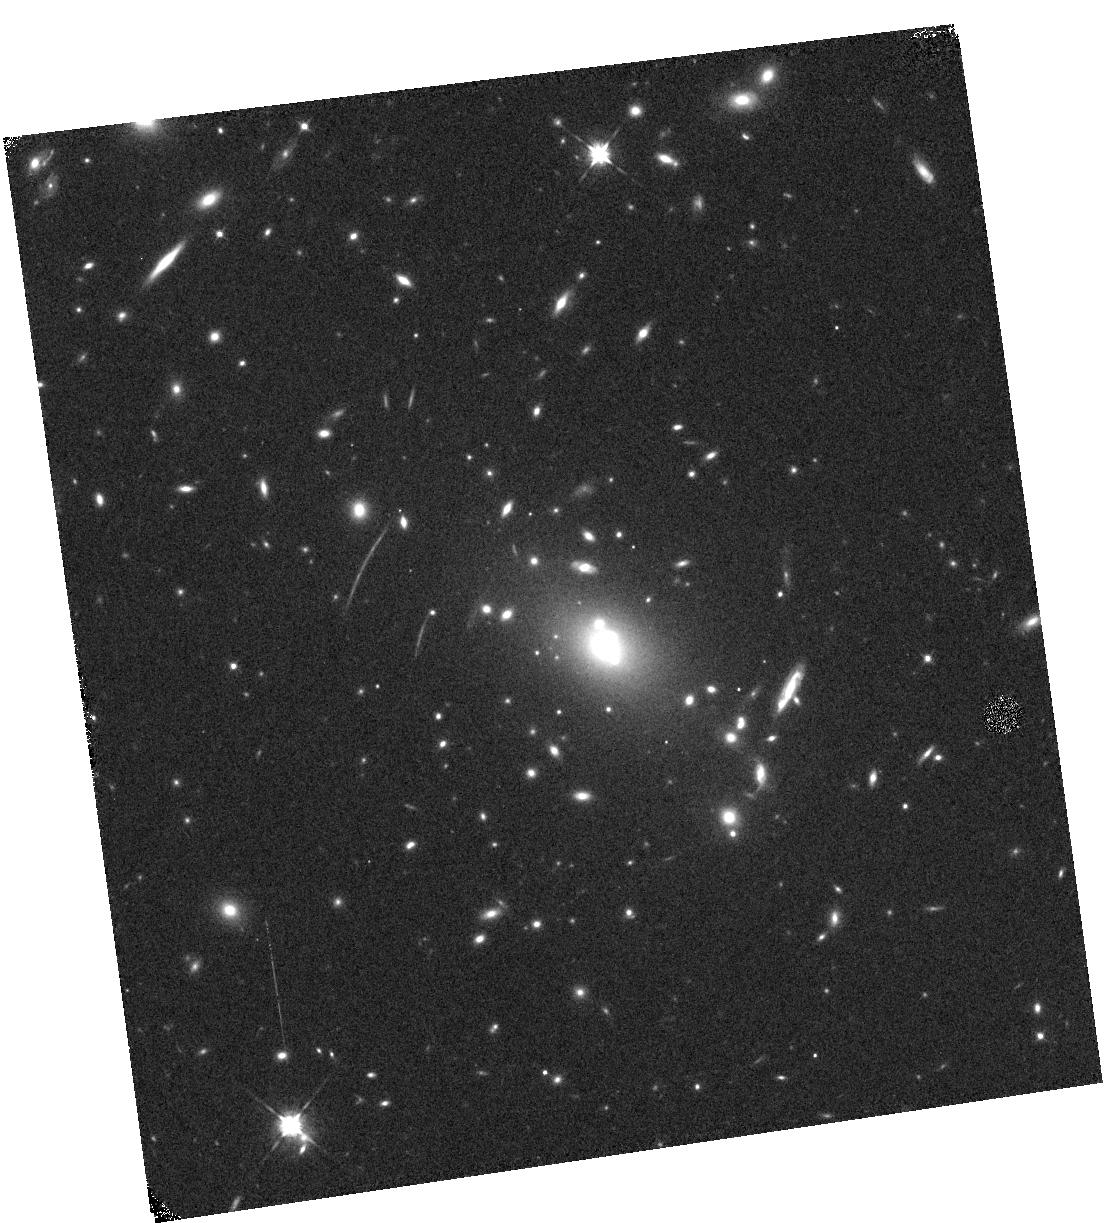
Target: RXJ2248. Instrument: WFC3/IR. Filter: F105W. Exposure: 6 min. Observation ID: hst_13459_06_wfc3_ir_f105w_ica506

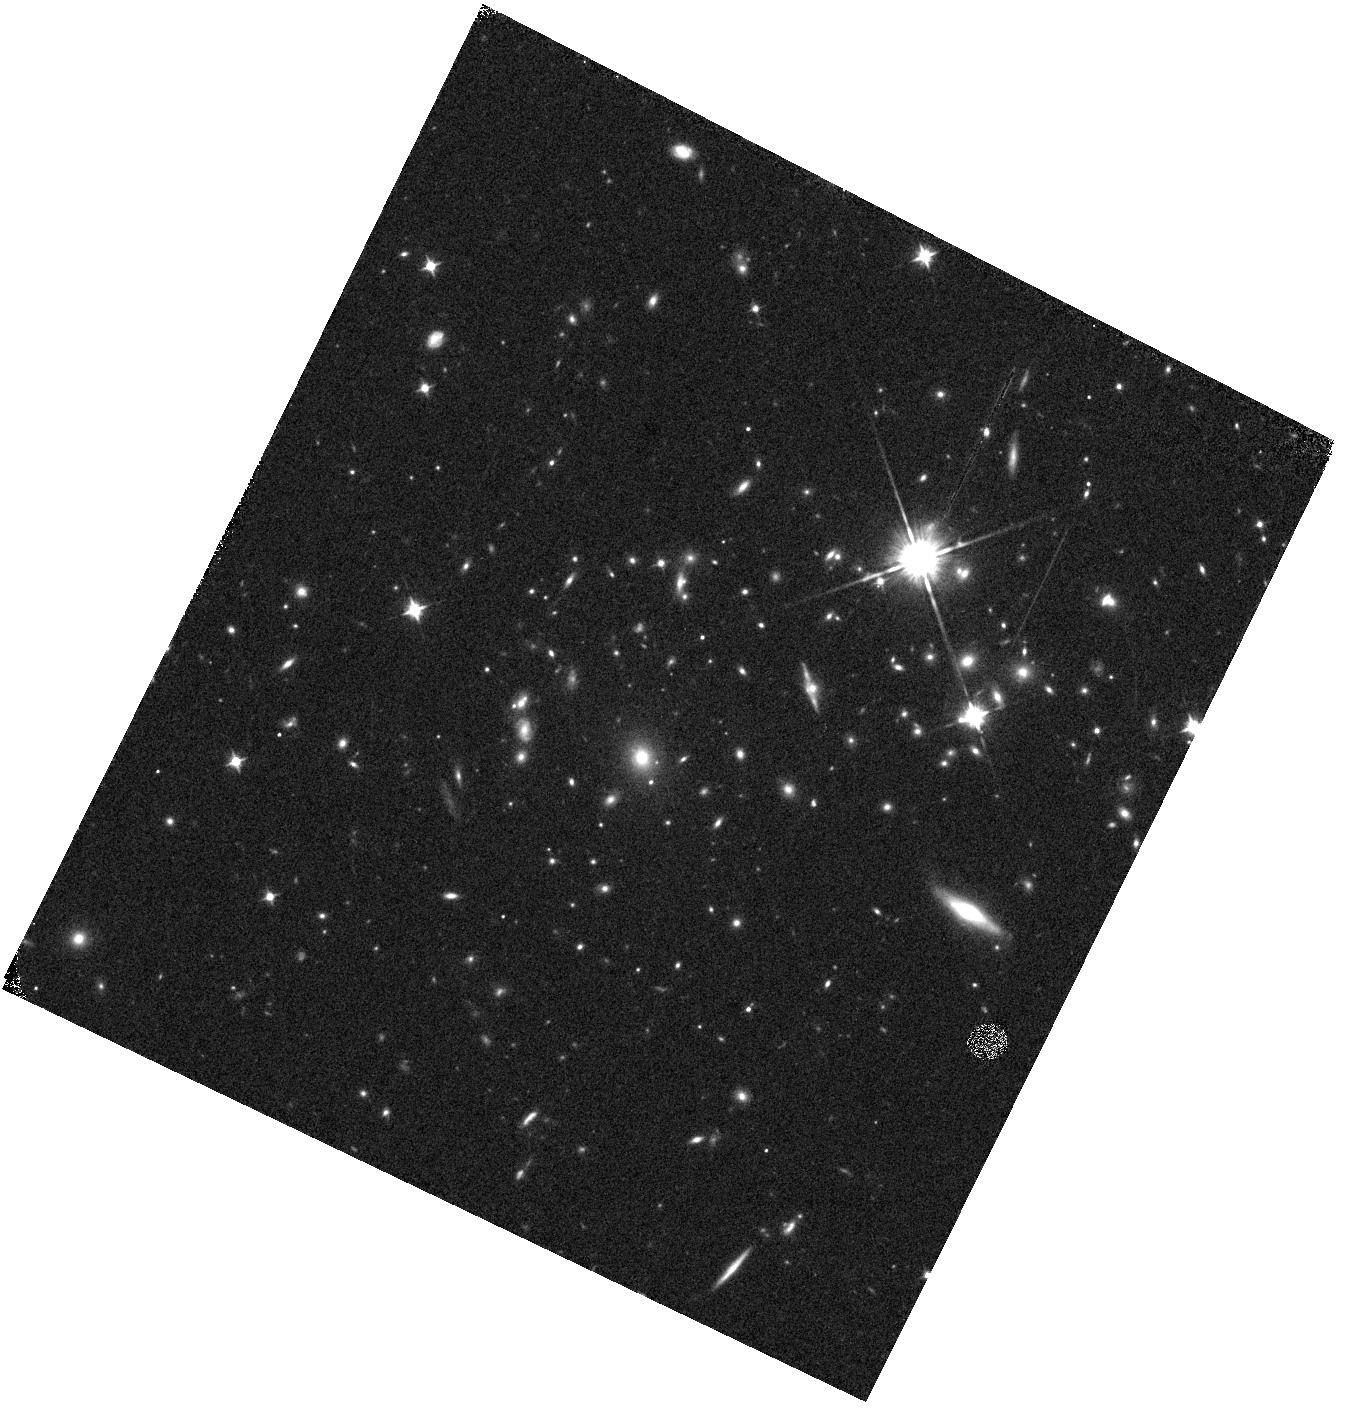
Target: MACS0744.9+3927. Instrument: WFC3/IR. Filter: F105W. Exposure: 6 min. Observation ID: hst_13459_40_wfc3_ir_f105w_ica540

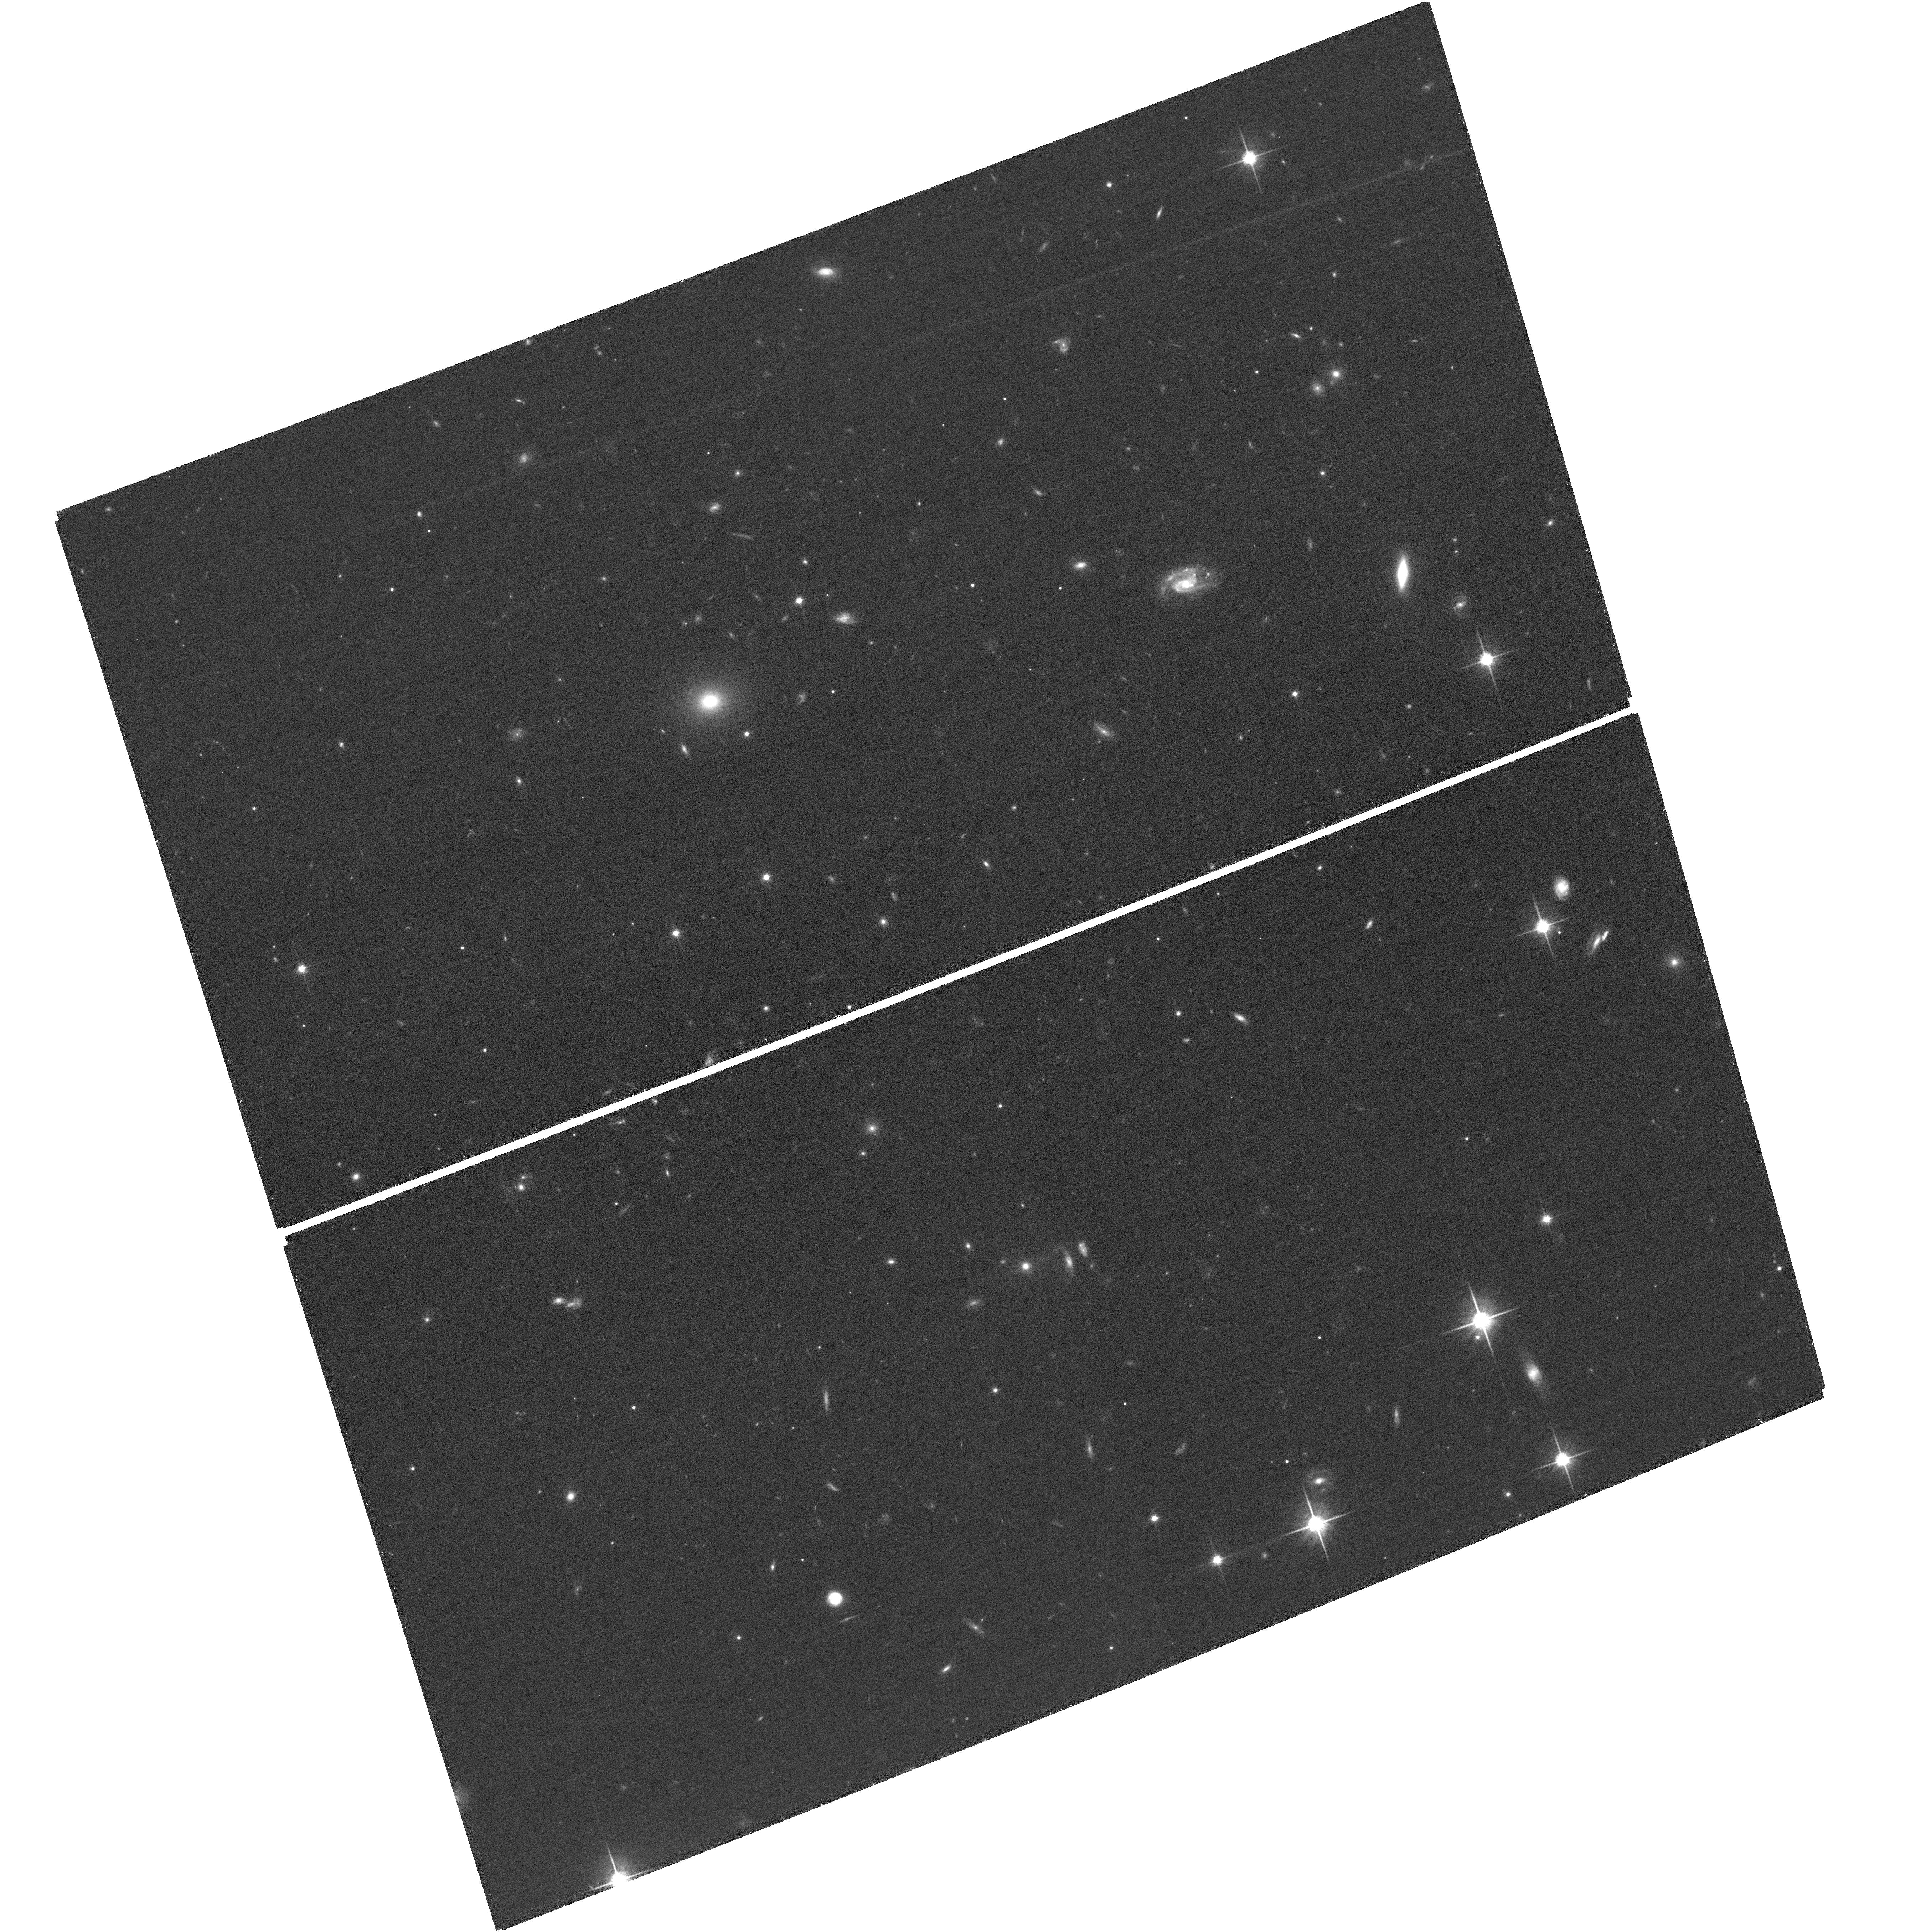
Target: field at RA 116.335°, Dec 39.498°. Instrument: ACS/WFC. Filter: F814W. Exposure: 24 min. Observation ID: hst_13459_40_acs_wfc_f814w_jca540

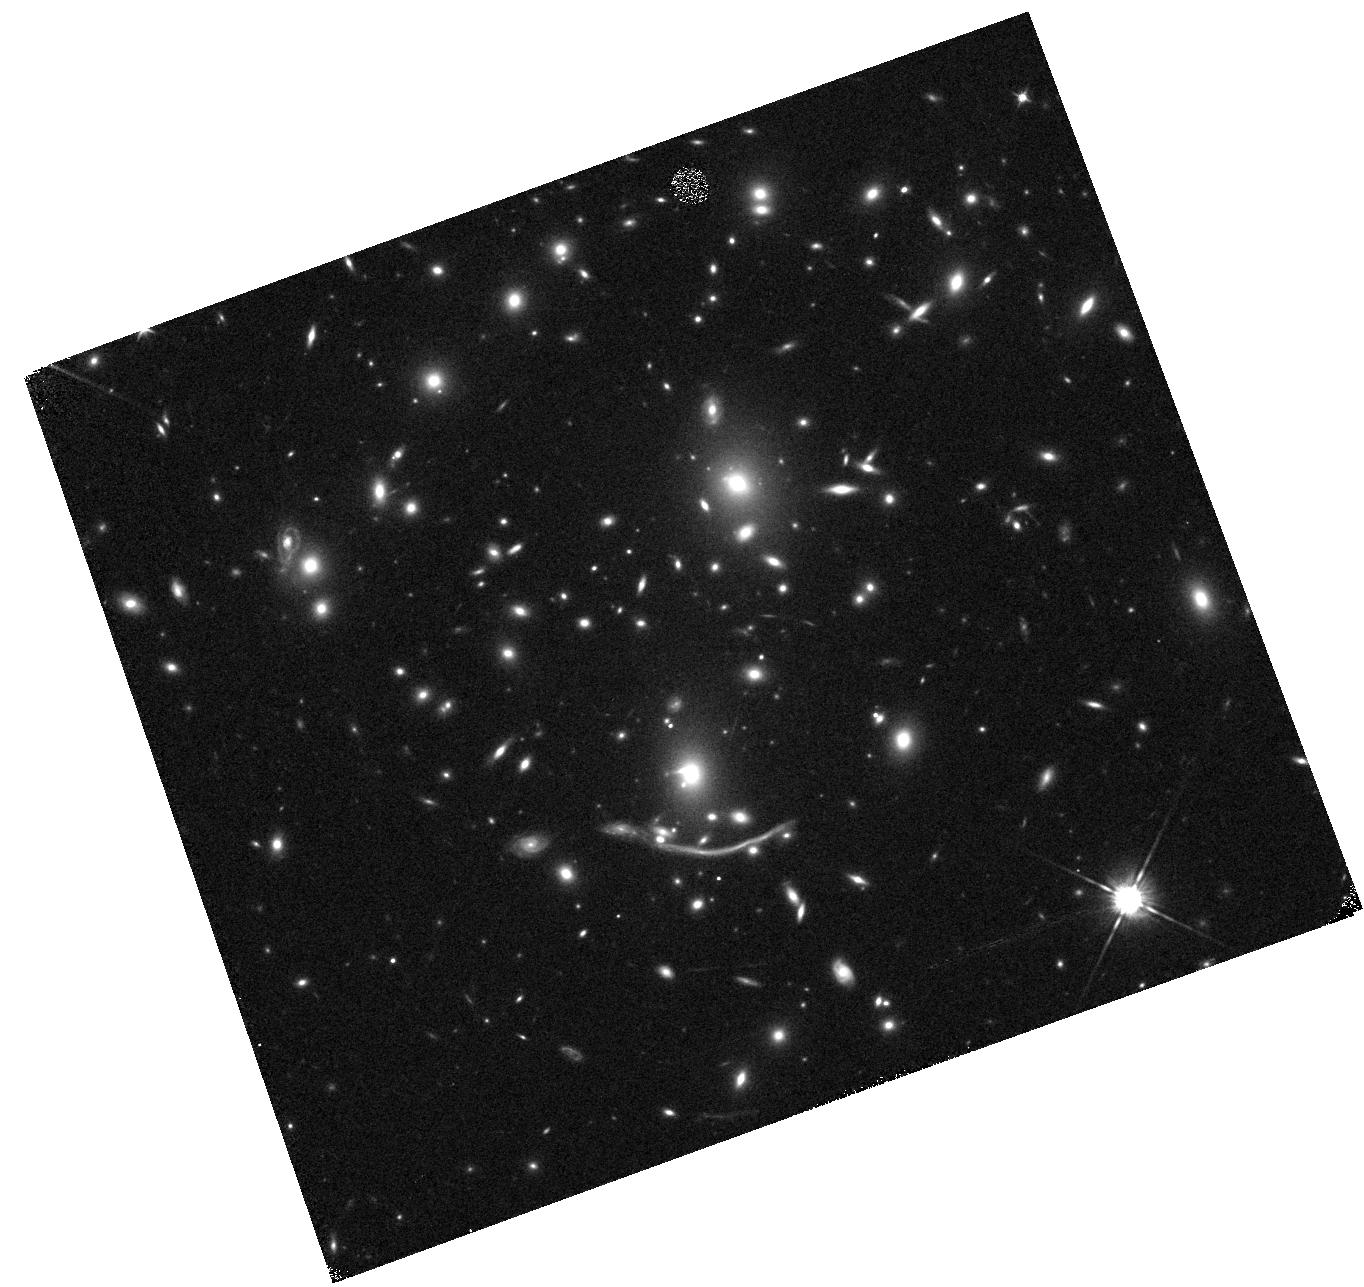
Target: A370-ROT. Instrument: WFC3/IR. Filter: F105W. Exposure: 6 min. Observation ID: hst_13459_12_wfc3_ir_f105w_ica512

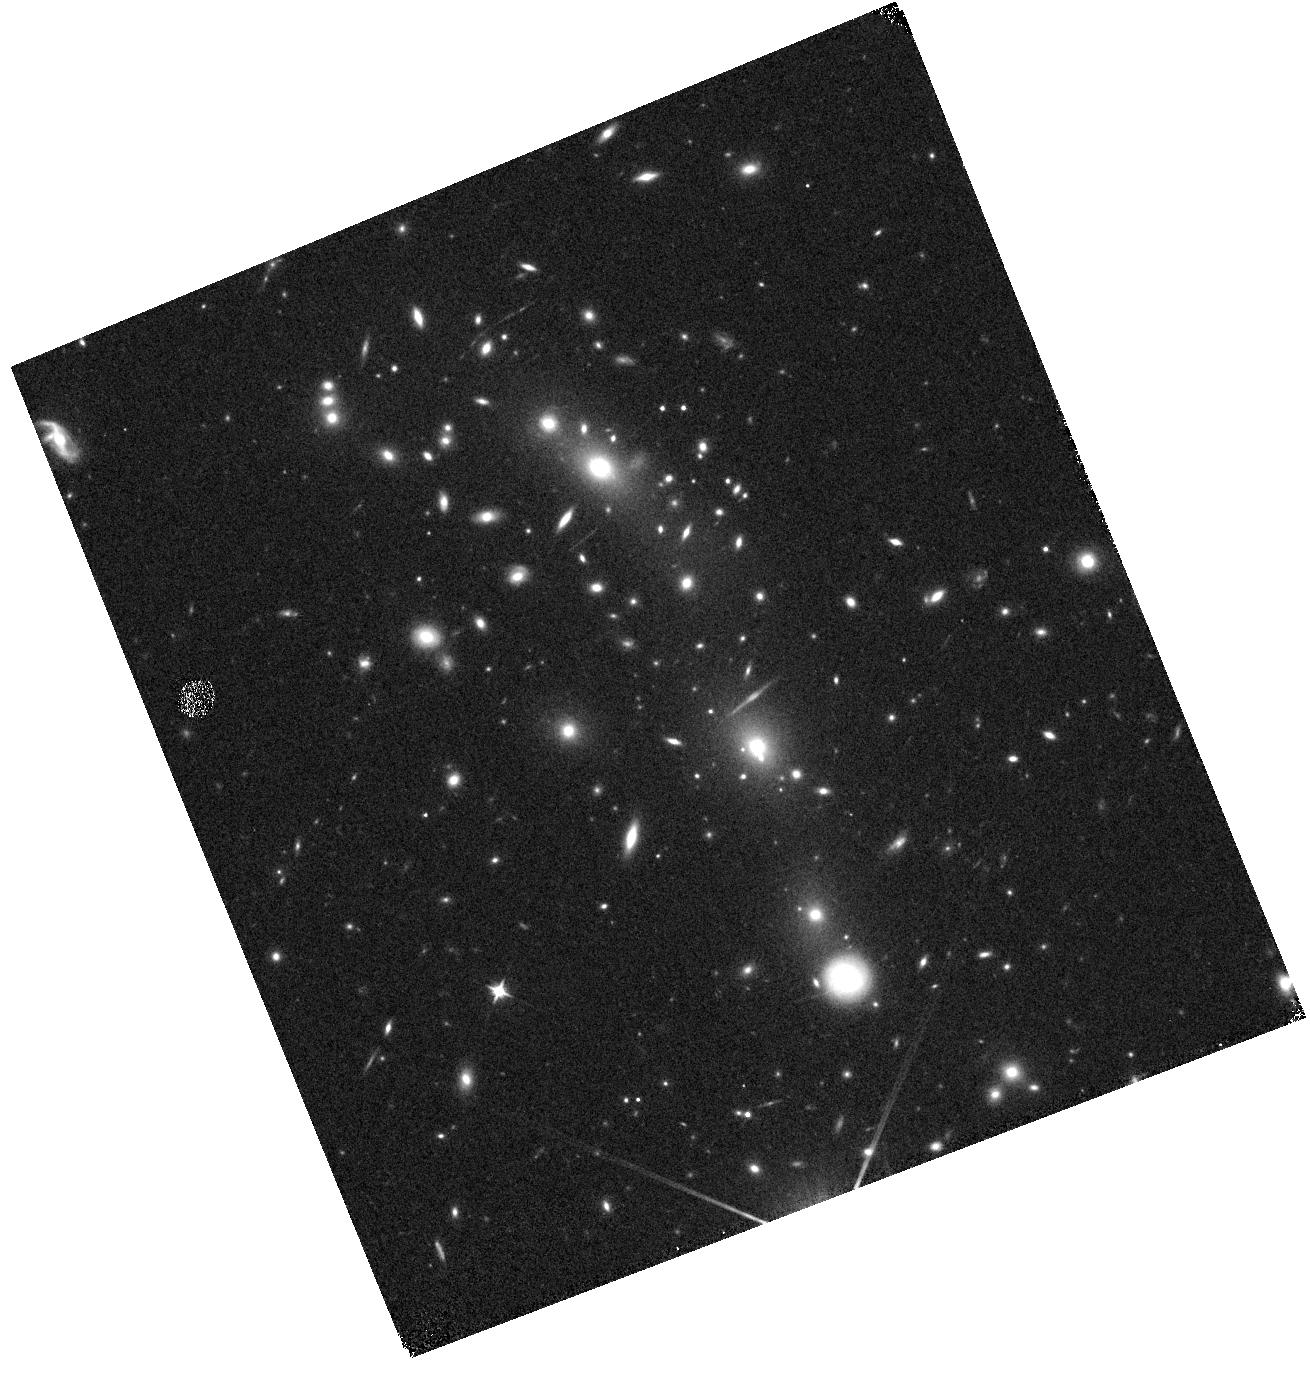
Target: MACS0416.1-2403. Instrument: WFC3/IR. Filter: F105W. Exposure: 6 min. Observation ID: hst_13459_14_wfc3_ir_f105w_ica514

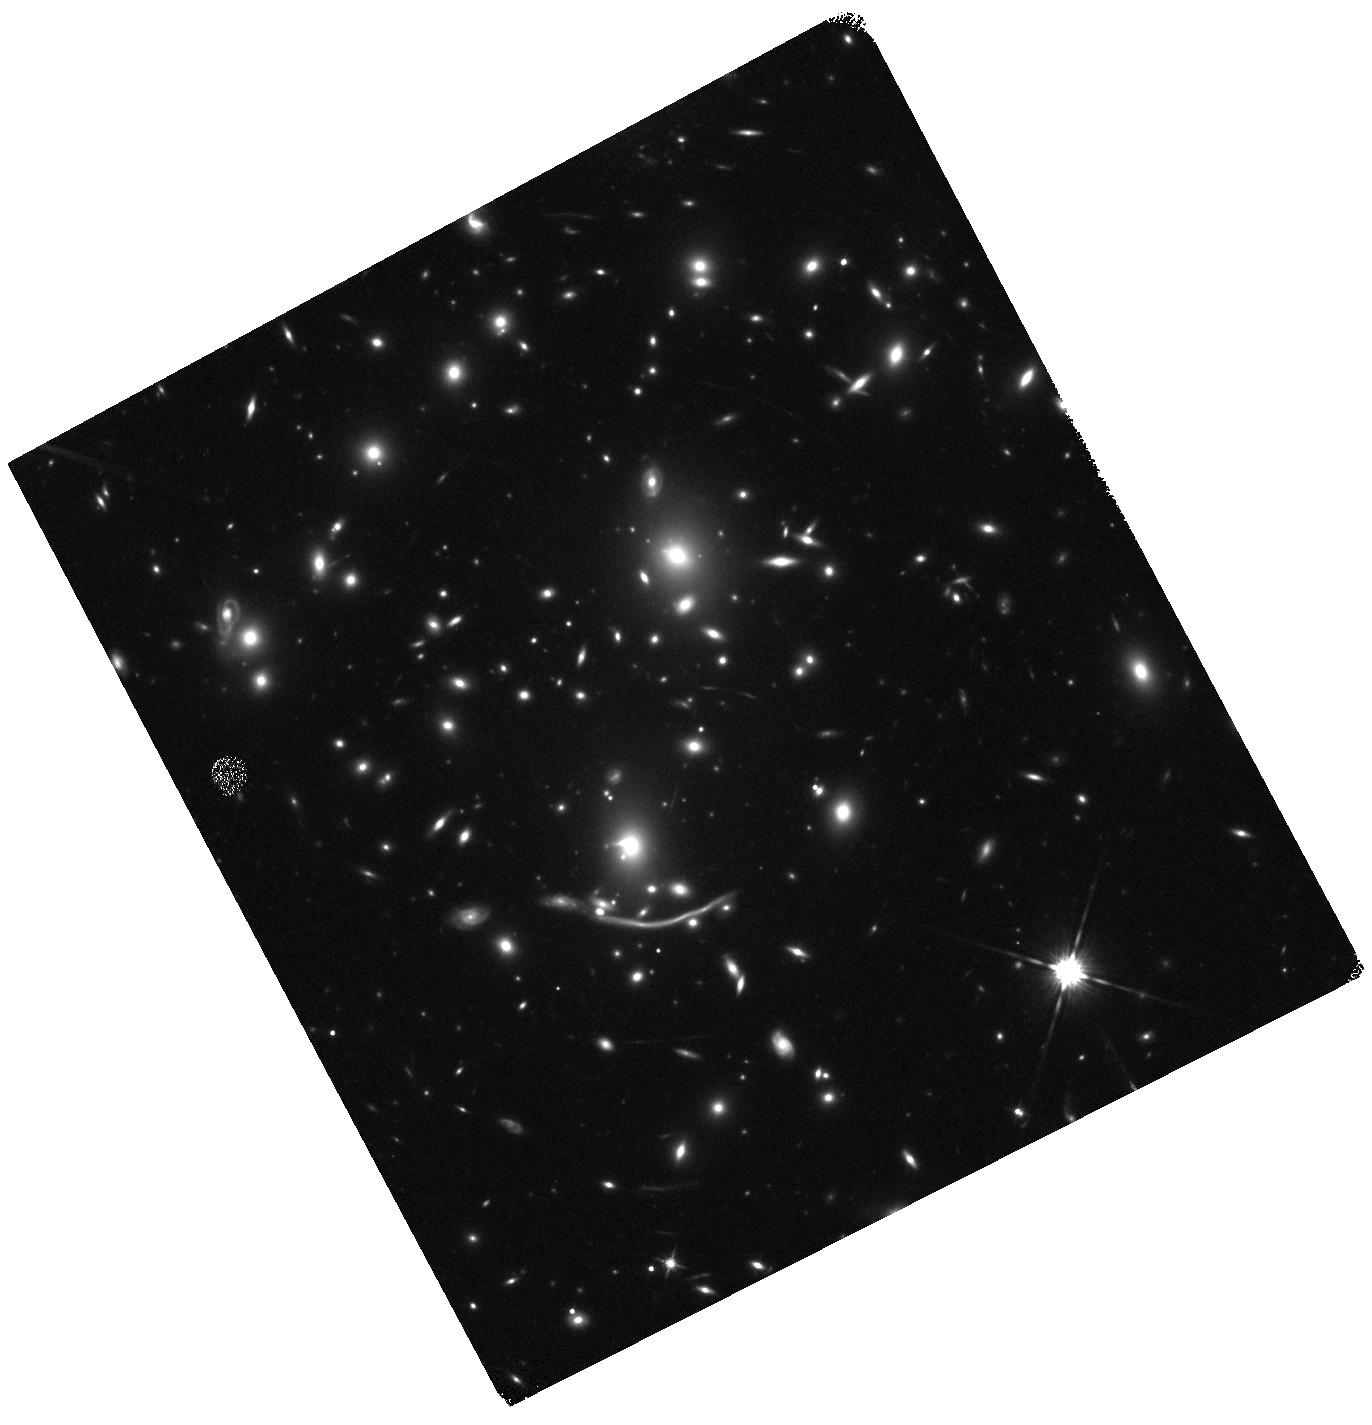
Target: A370. Instrument: WFC3/IR. Filter: F140W. Exposure: 14 min. Observation ID: hst_13459_10_wfc3_ir_f140w_ica510

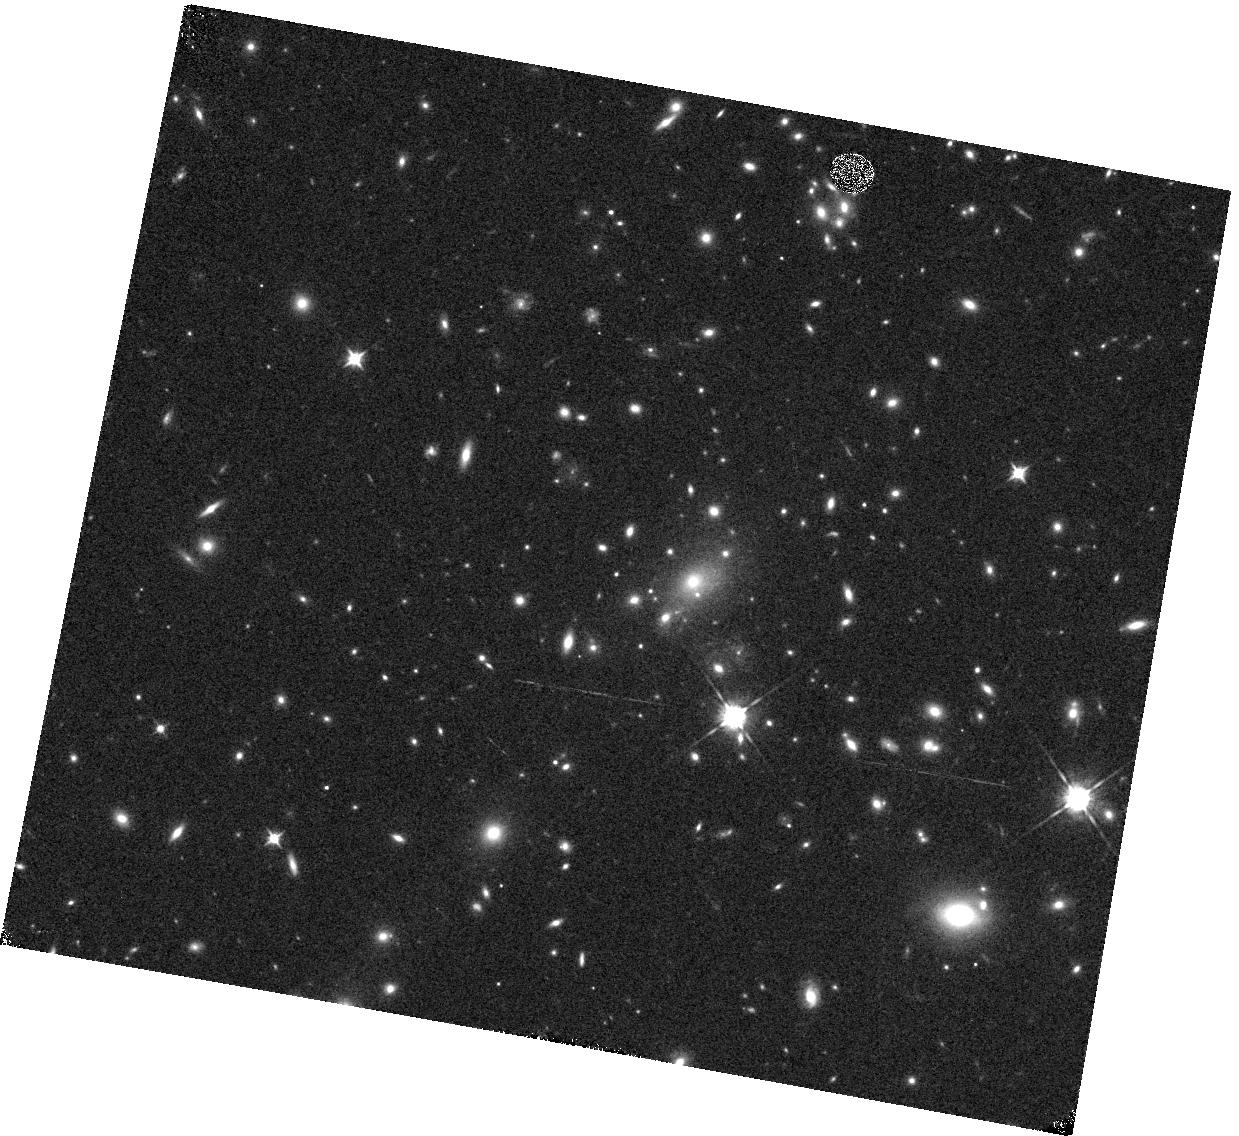
Target: MACS1149.6+2223. Instrument: WFC3/IR. Filter: F105W. Exposure: 7 min. Observation ID: hst_13459_44_wfc3_ir_f105w_ica544

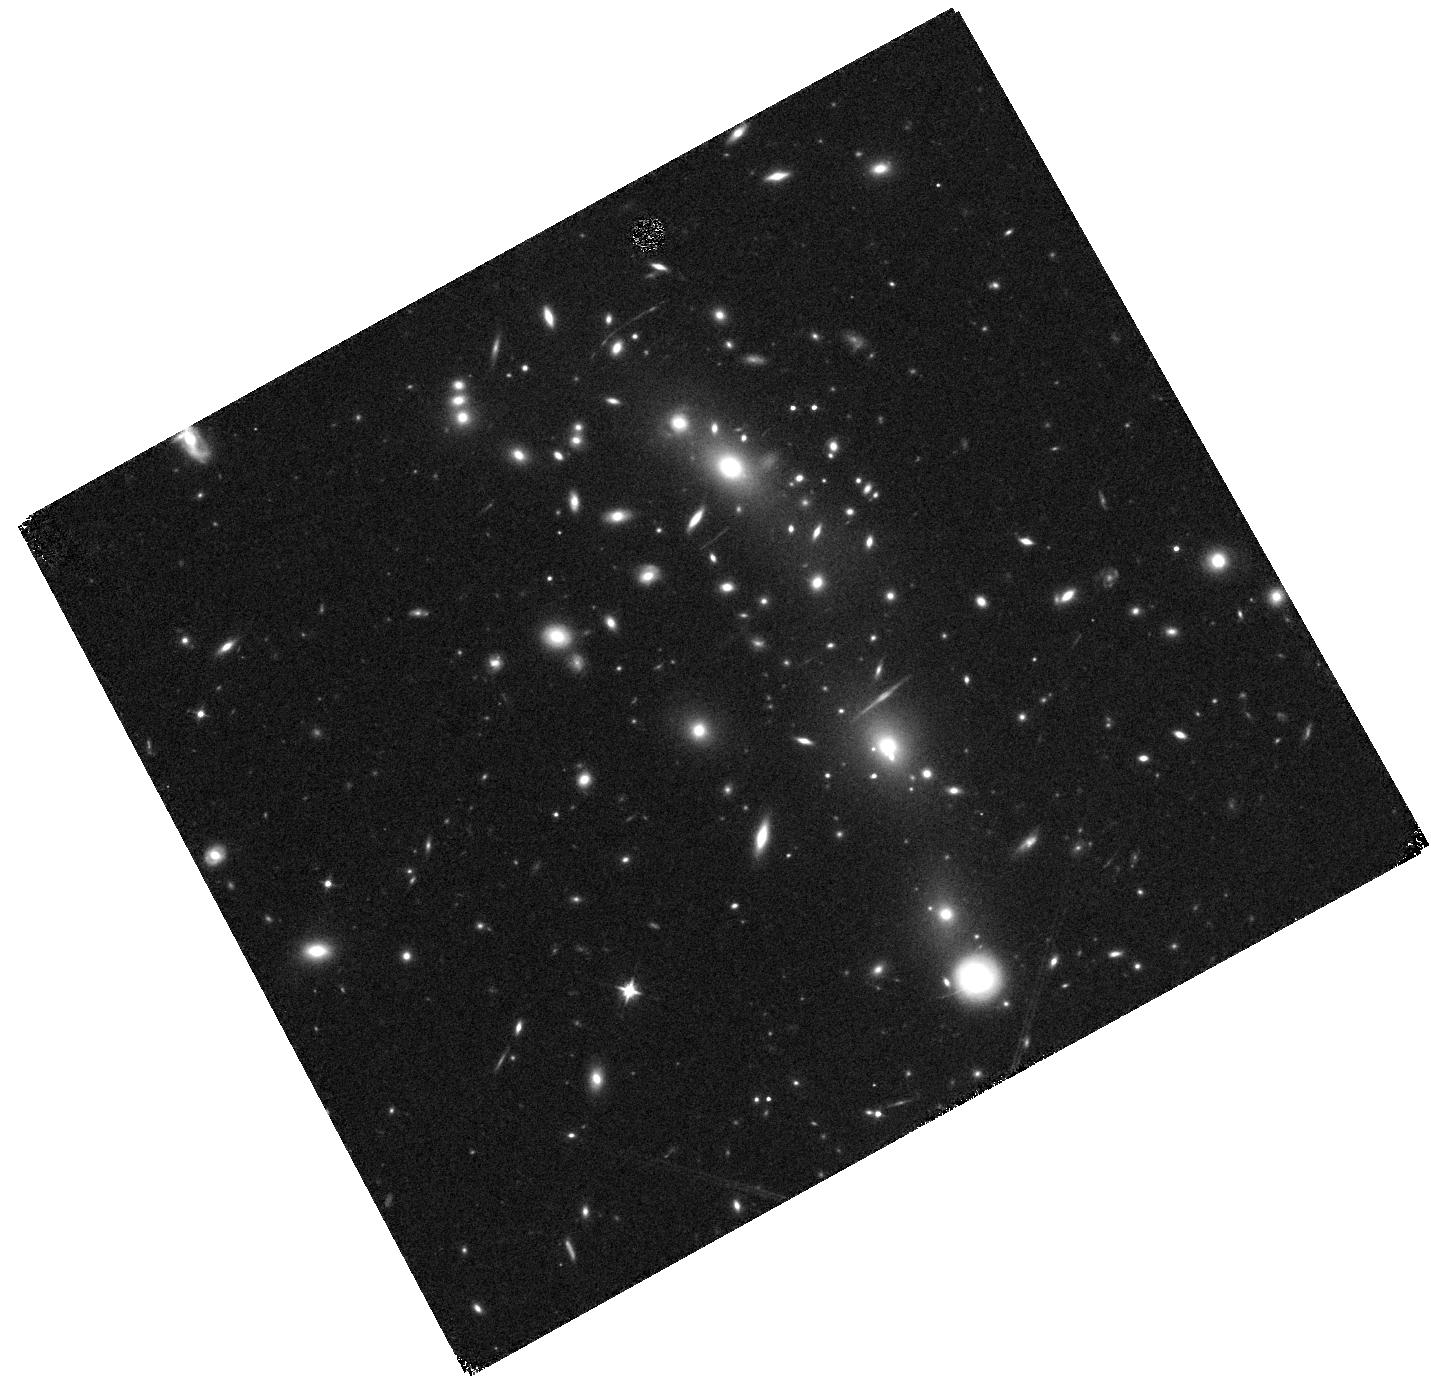
Target: MACS0416.1-2403-ROT. Instrument: WFC3/IR. Filter: F105W. Exposure: 12 min. Observation ID: hst_13459_15_wfc3_ir_f105w_ica515

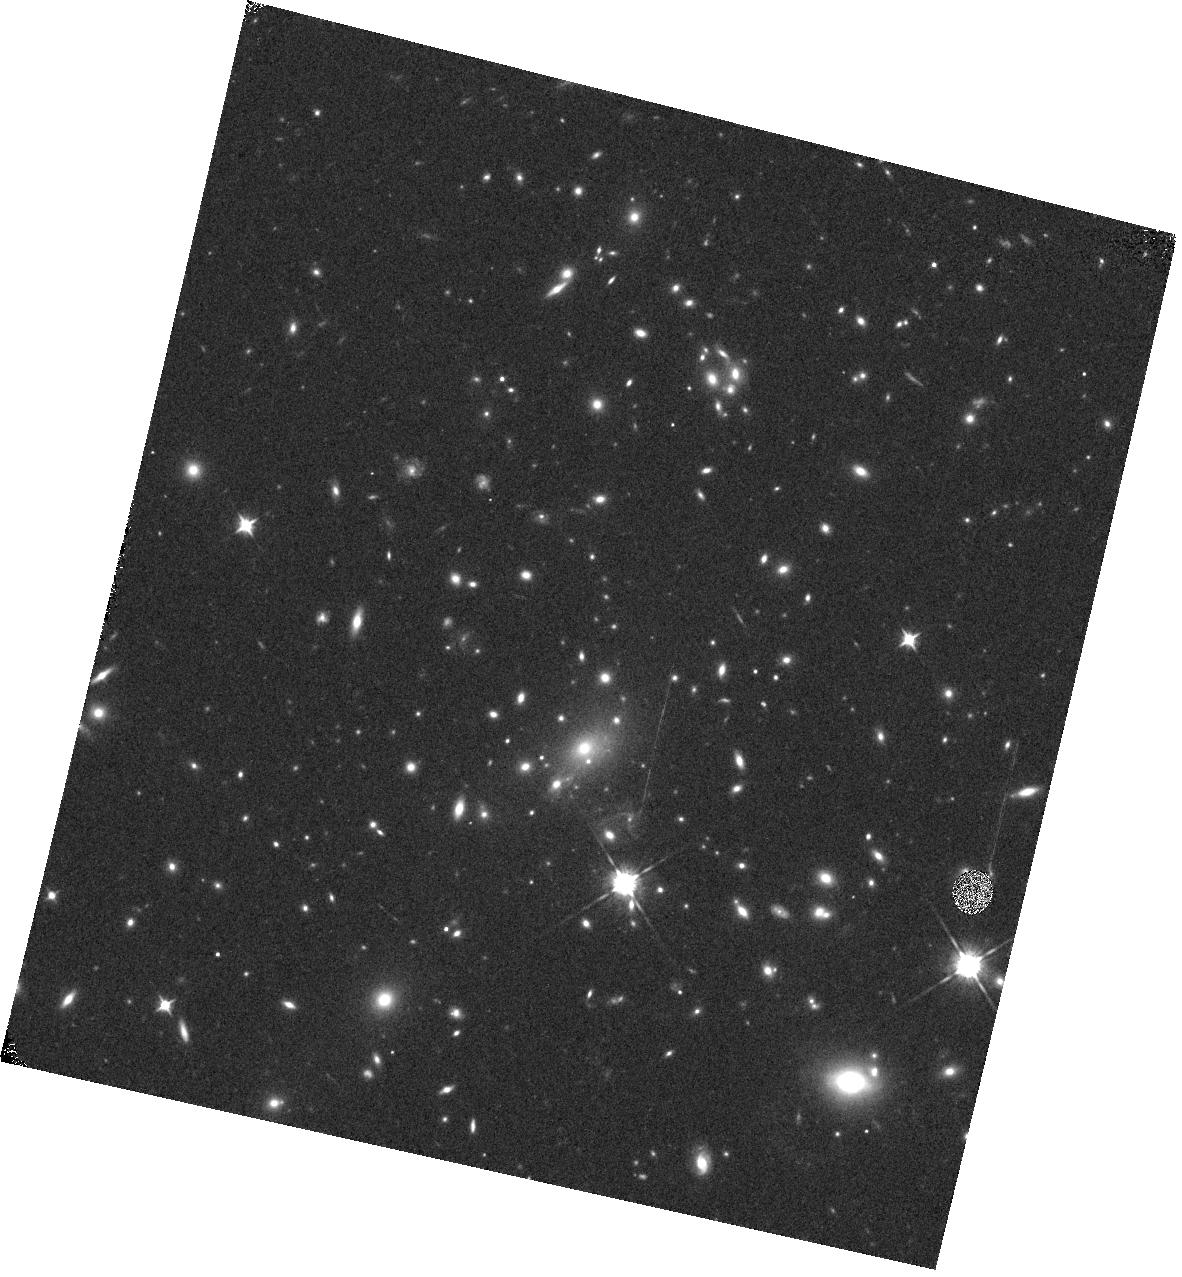
Target: MACS1149.6+2223-ROT. Instrument: WFC3/IR. Filter: F105W. Exposure: 7 min. Observation ID: hst_13459_42_wfc3_ir_f105w_ica542

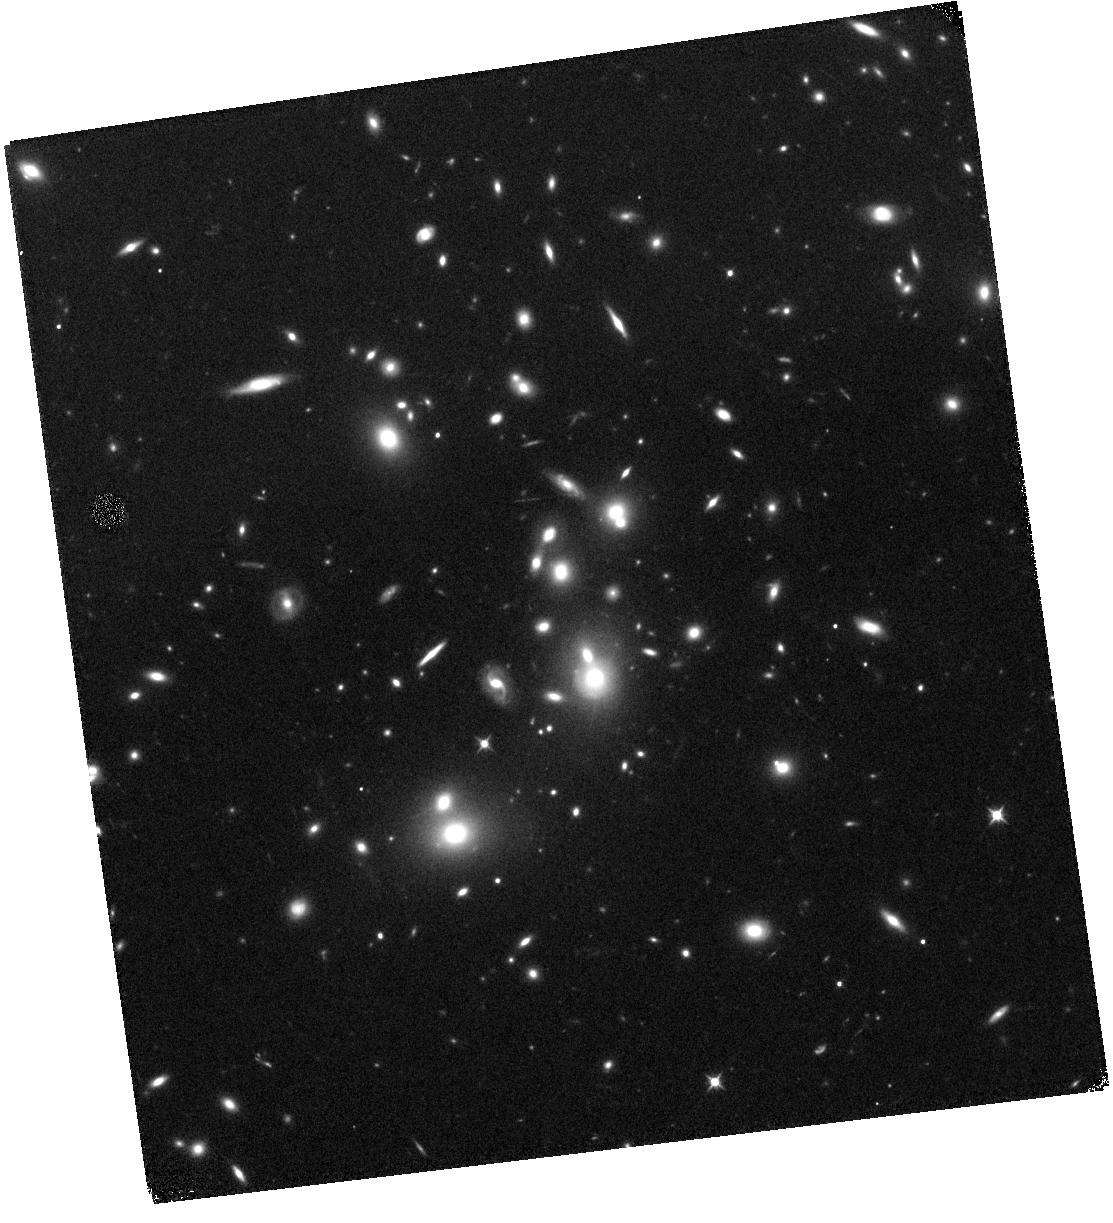
Target: A2744. Instrument: WFC3/IR. Filter: F105W. Exposure: 12 min. Observation ID: hst_13459_01_wfc3_ir_f105w_ica501

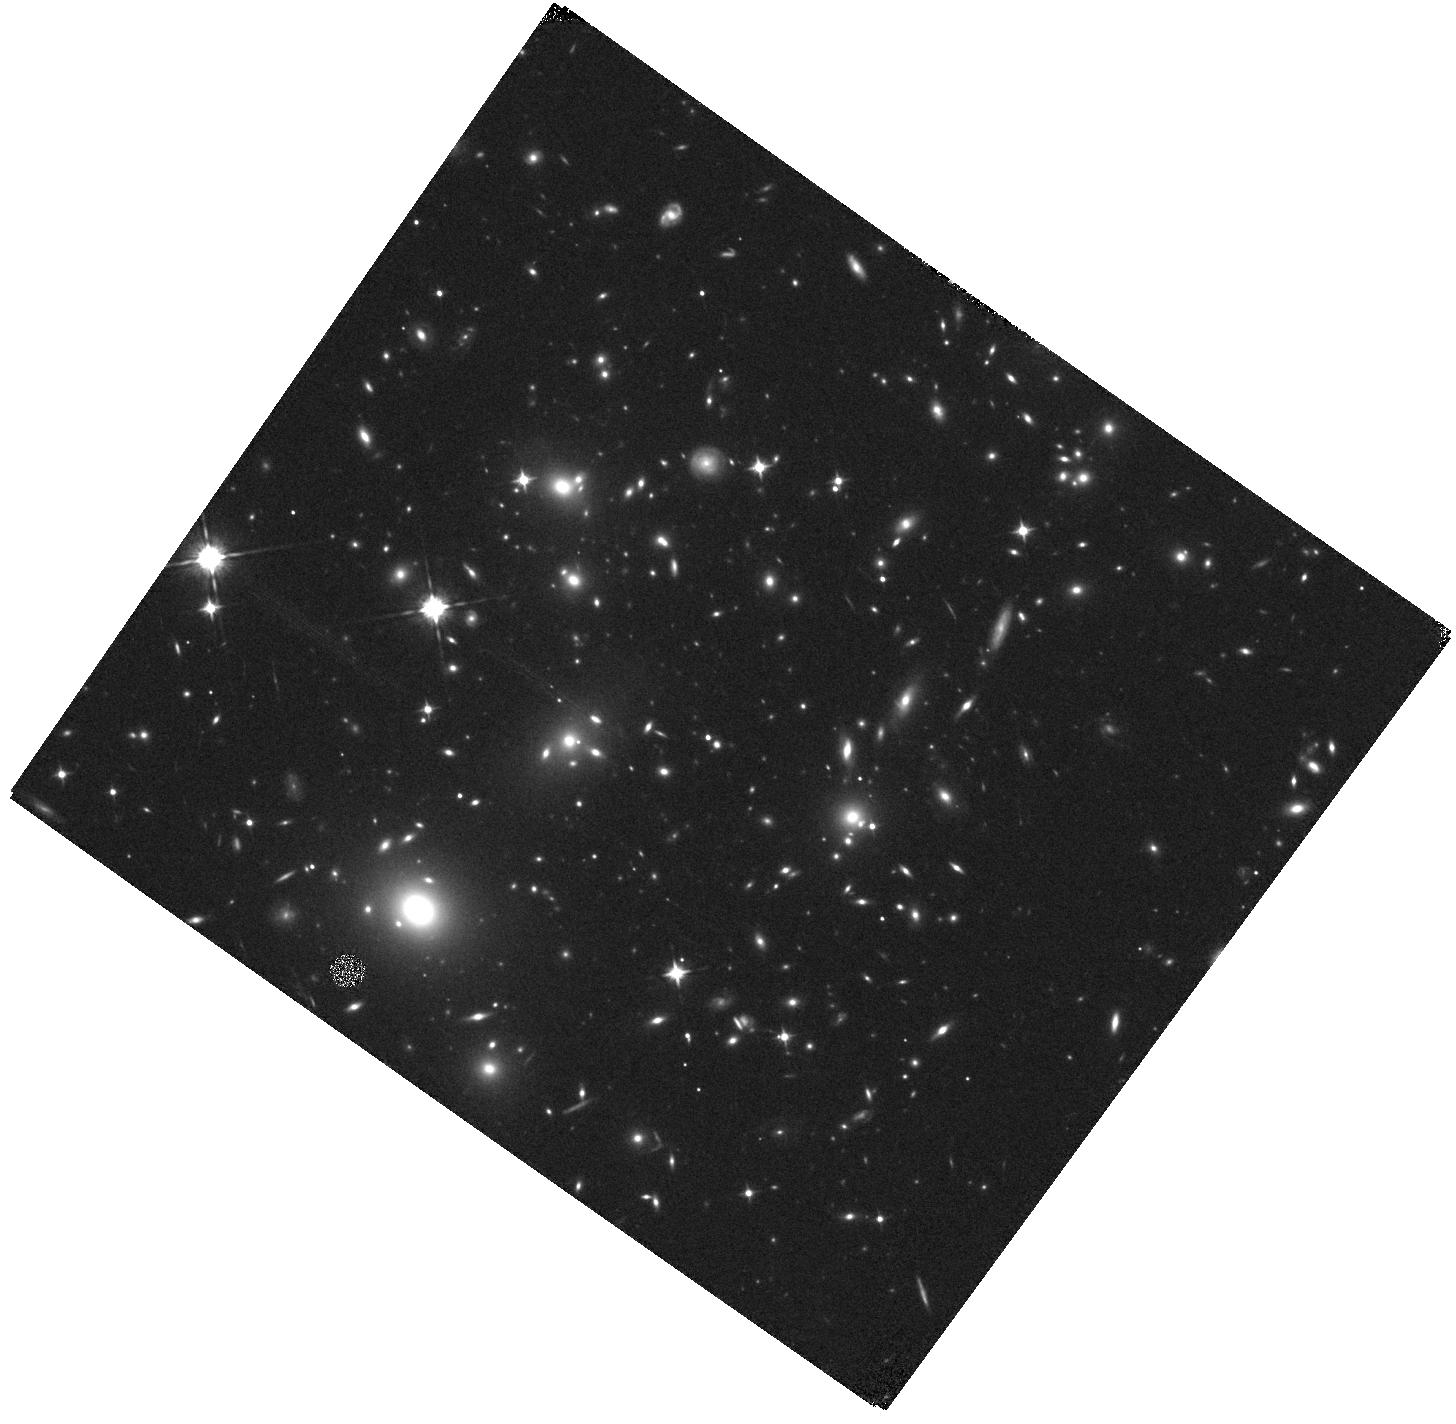
Target: MACS0717.5+3745. Instrument: WFC3/IR. Filter: F105W. Exposure: 14 min. Observation ID: hst_13459_29_wfc3_ir_f105w_ica529

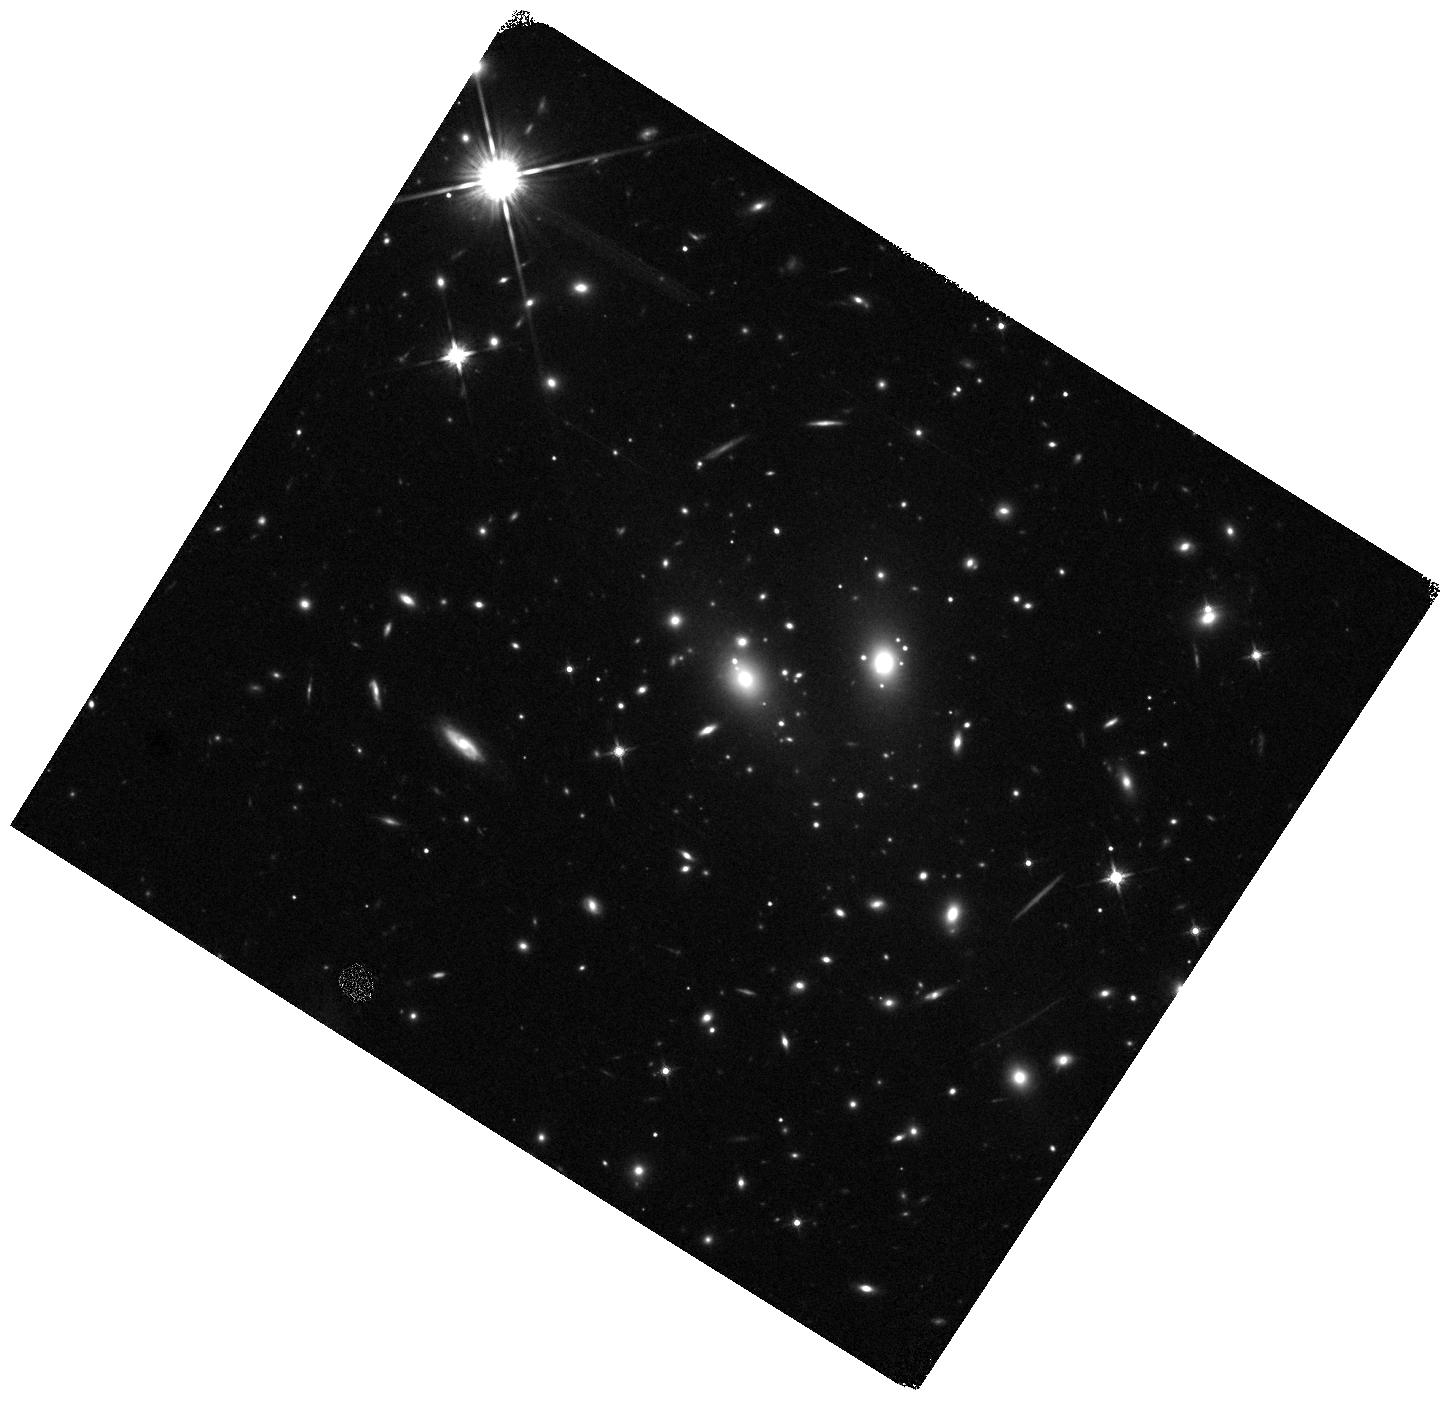
Target: RXJ1347.5-1145. Instrument: WFC3/IR. Filter: F140W. Exposure: 14 min. Observation ID: hst_13459_18_wfc3_ir_f140w_ica518

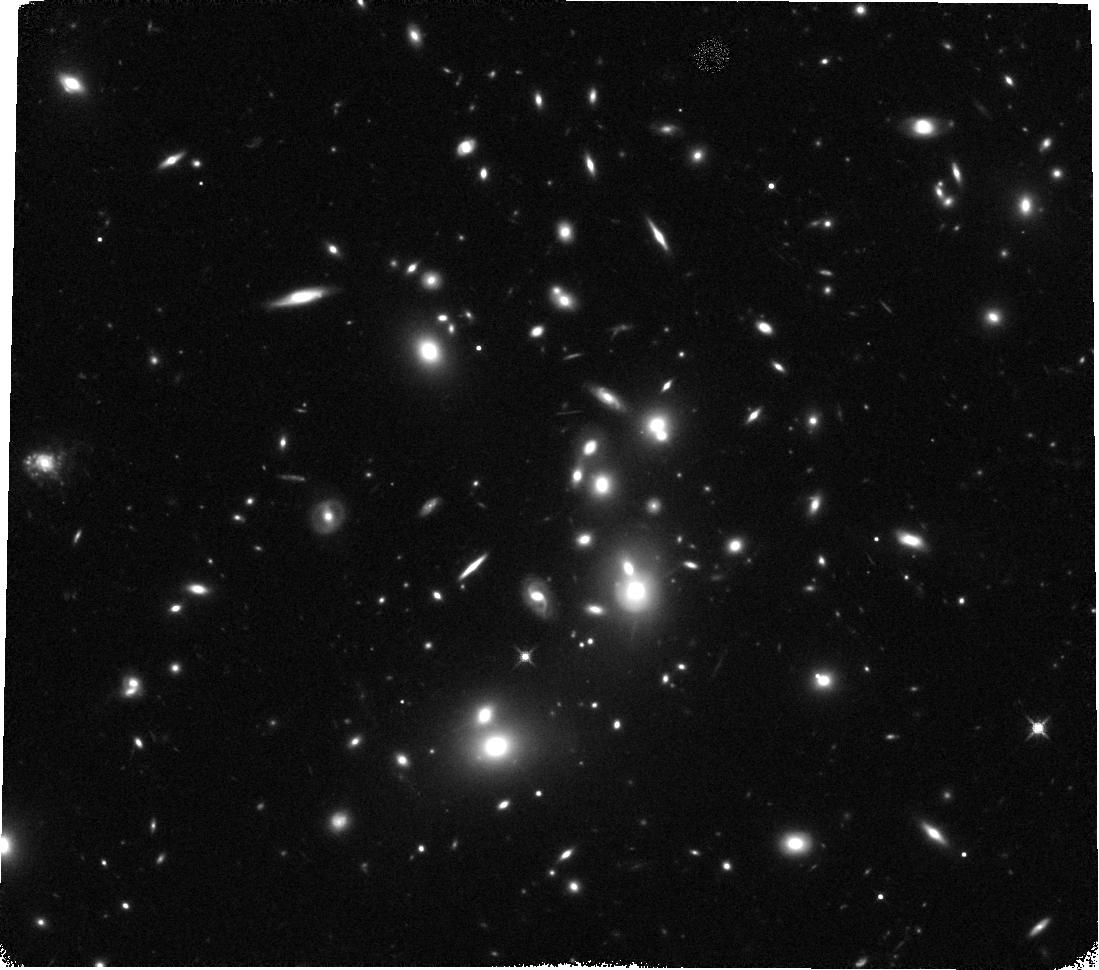
Target: A2744-ROT. Instrument: WFC3/IR. Filter: F140W. Exposure: 12 min. Observation ID: hst_13459_03_wfc3_ir_f140w_ica503

The Grism Lens-Amplified Survey from Space {GLASS} (PI: Treu, Tommaso L.)

How did galaxies reionize the universe (if they did)? Why is galaxy evolution environment dependent? How do gas and metals cycle in and out of galaxies? GLASS will address these fundamental questions by taking WFC3 near-infrared integral field spectroscopy of 10 clusters with extensive HST imaging from CLASH and the Frontier Field initiative. Assisted by lensing magnification, our carefully designed strategy will improve line sensitivity by an order of magnitude over current HST near-infrared spectroscopic surveys. GLASS will address question 1 by providing spectra of ~170 Lyman break galaxies at z>6, and detecting Lyman alpha in ~30 of them at 6<z<7 and ~12 at 7<z<8.5. GLASS will also provide the first information on the size of Lyman alpha emitters at these redshifts. GLASS will address question 2 by providing the first comprehensive and unbiased census of spatially resolved star formation in cluster galaxies beyond the local universe. The ~400 Halpha detections will provide a new window on the mechanisms that regulate star formation and morphological transformation in dense environments. ACS grism parallels will provide equivalent information for ~300 galaxies in the cluster infall regions. For question 3, GLASS will detect thousands of background emission line galaxies and measure spatially resolved star formation and metallicity indicators in 150-300 of them at 1.3<z<2.3. Reduced HST grism spectra and ground based optical spectra resulting from coordinated campaigns will be made public to enhance the legacy value of this proposal.